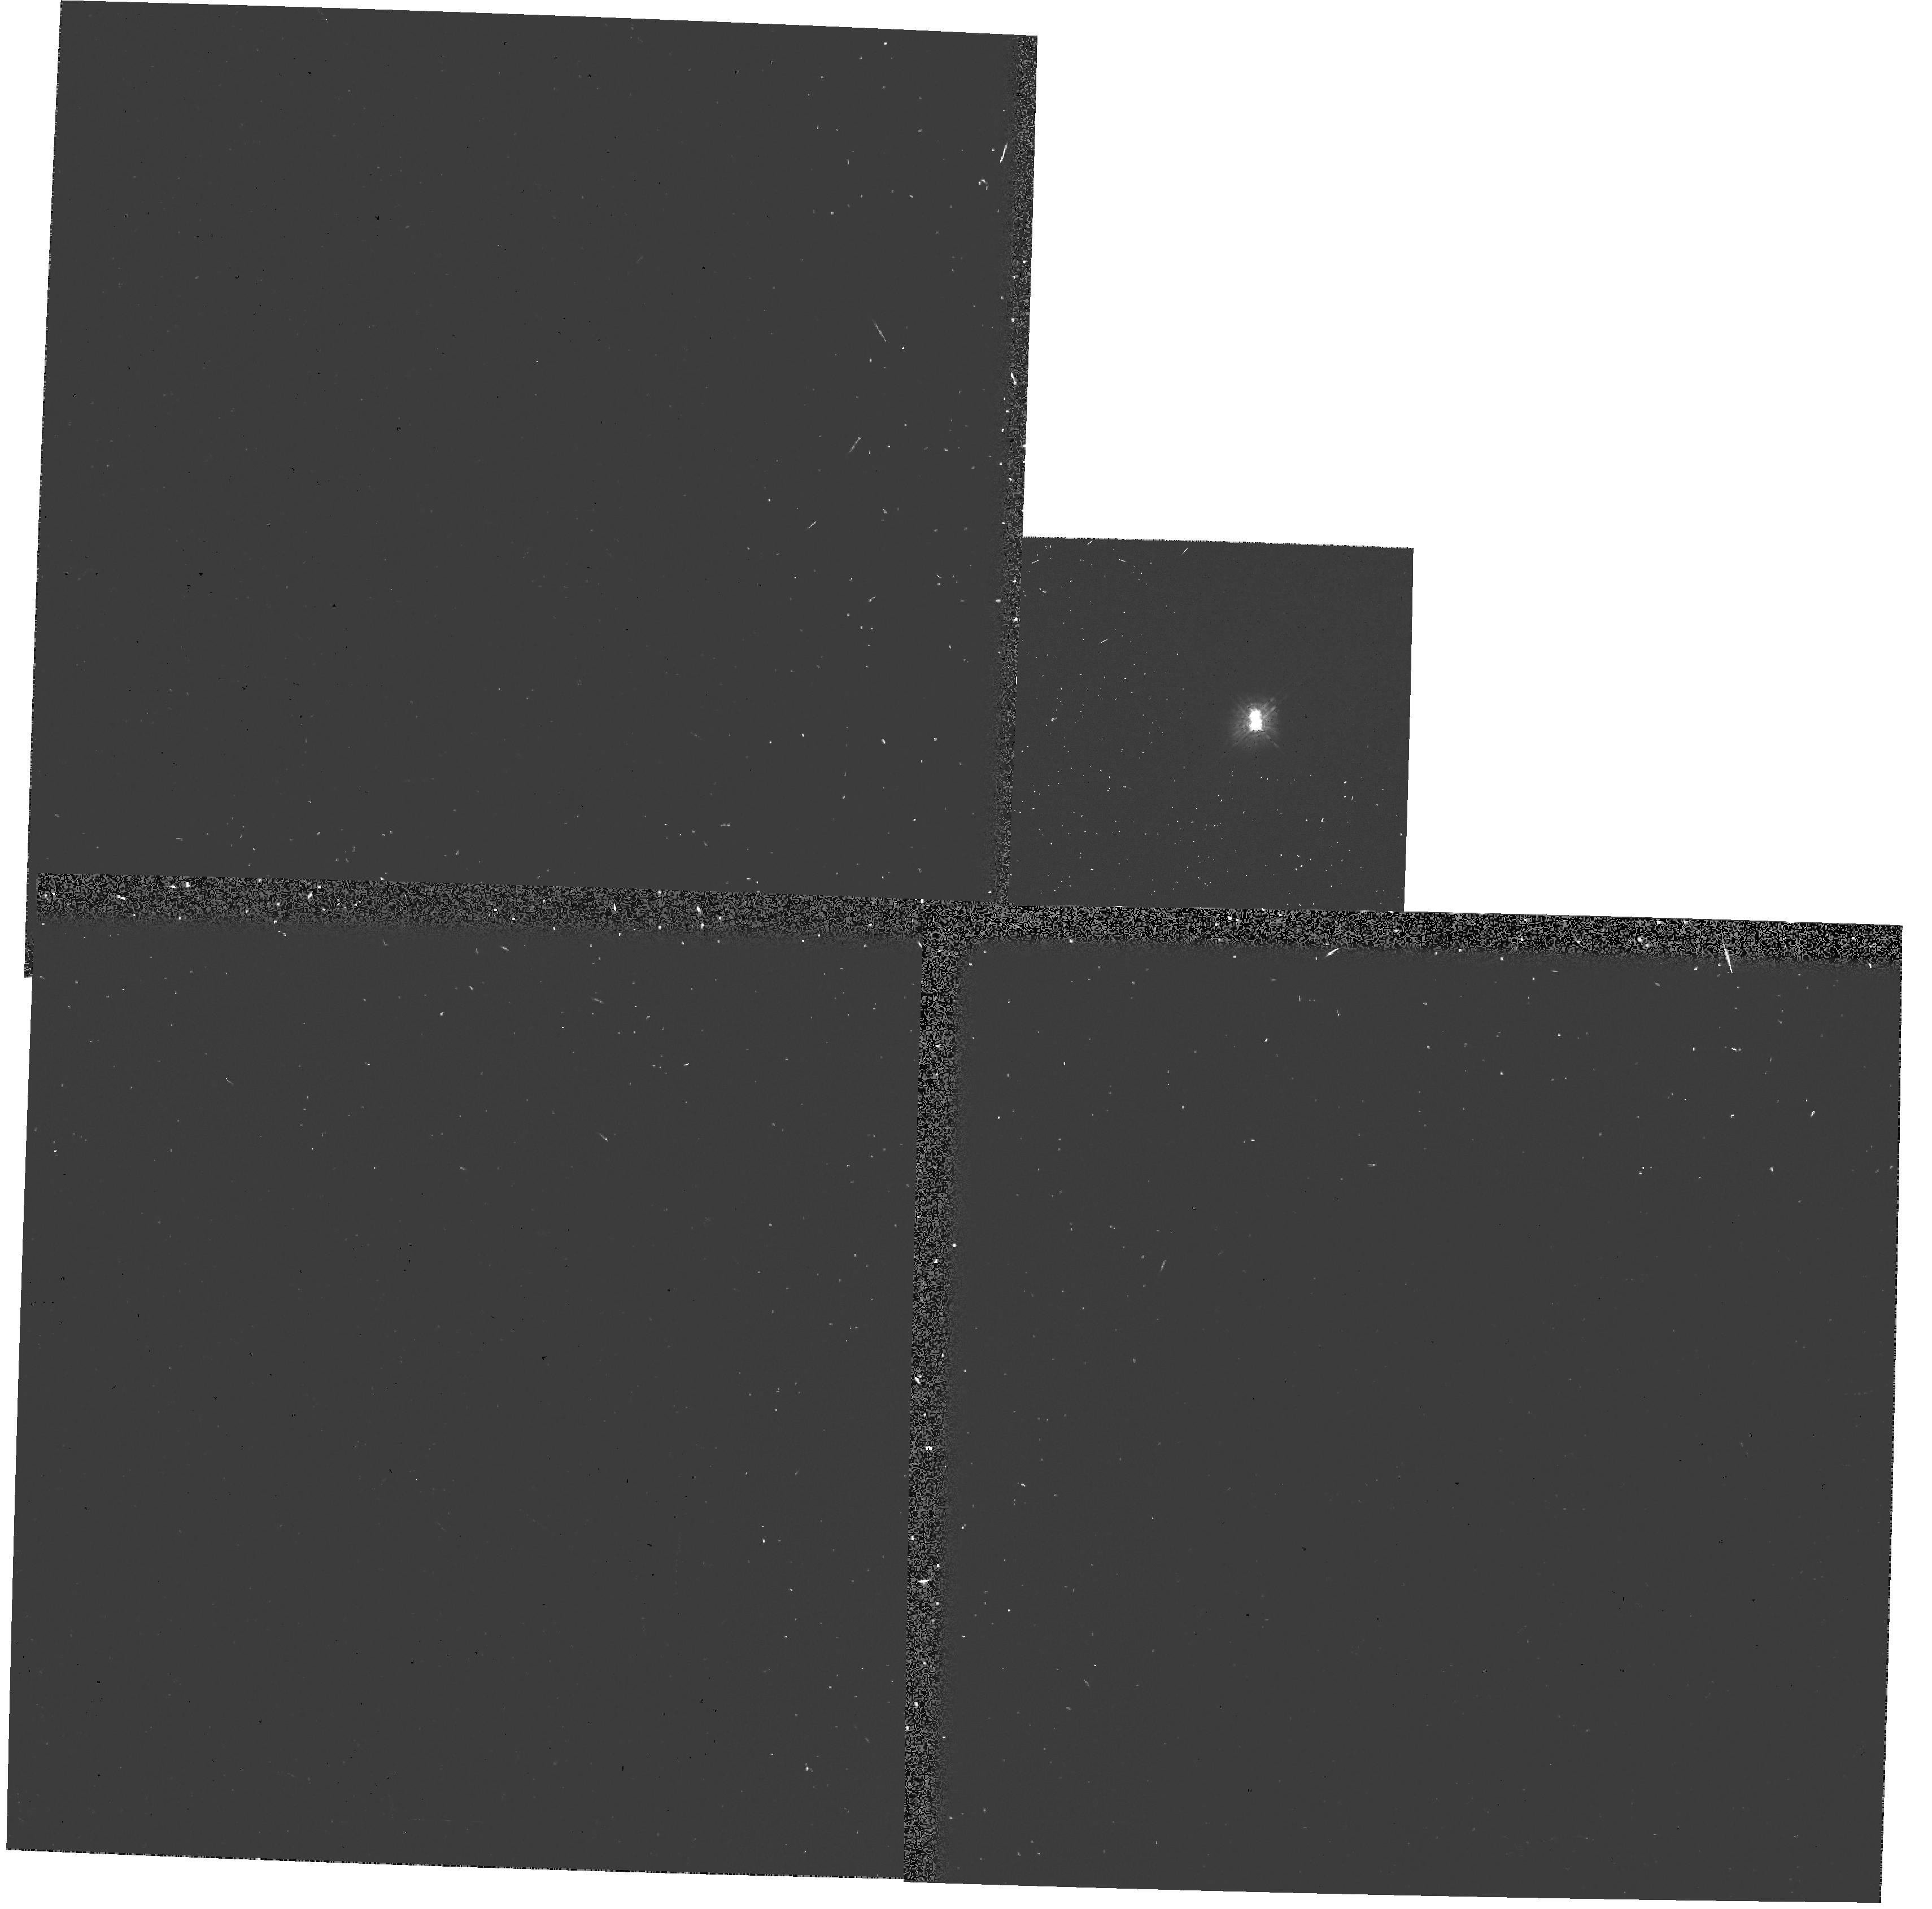
Target: HD98800. Instrument: WFPC2/PC. Filter: F439W-POLQ. Exposure: 7 min. Observation ID: hst_6062_04_wfpc2_pc_f439w-polq_u32104

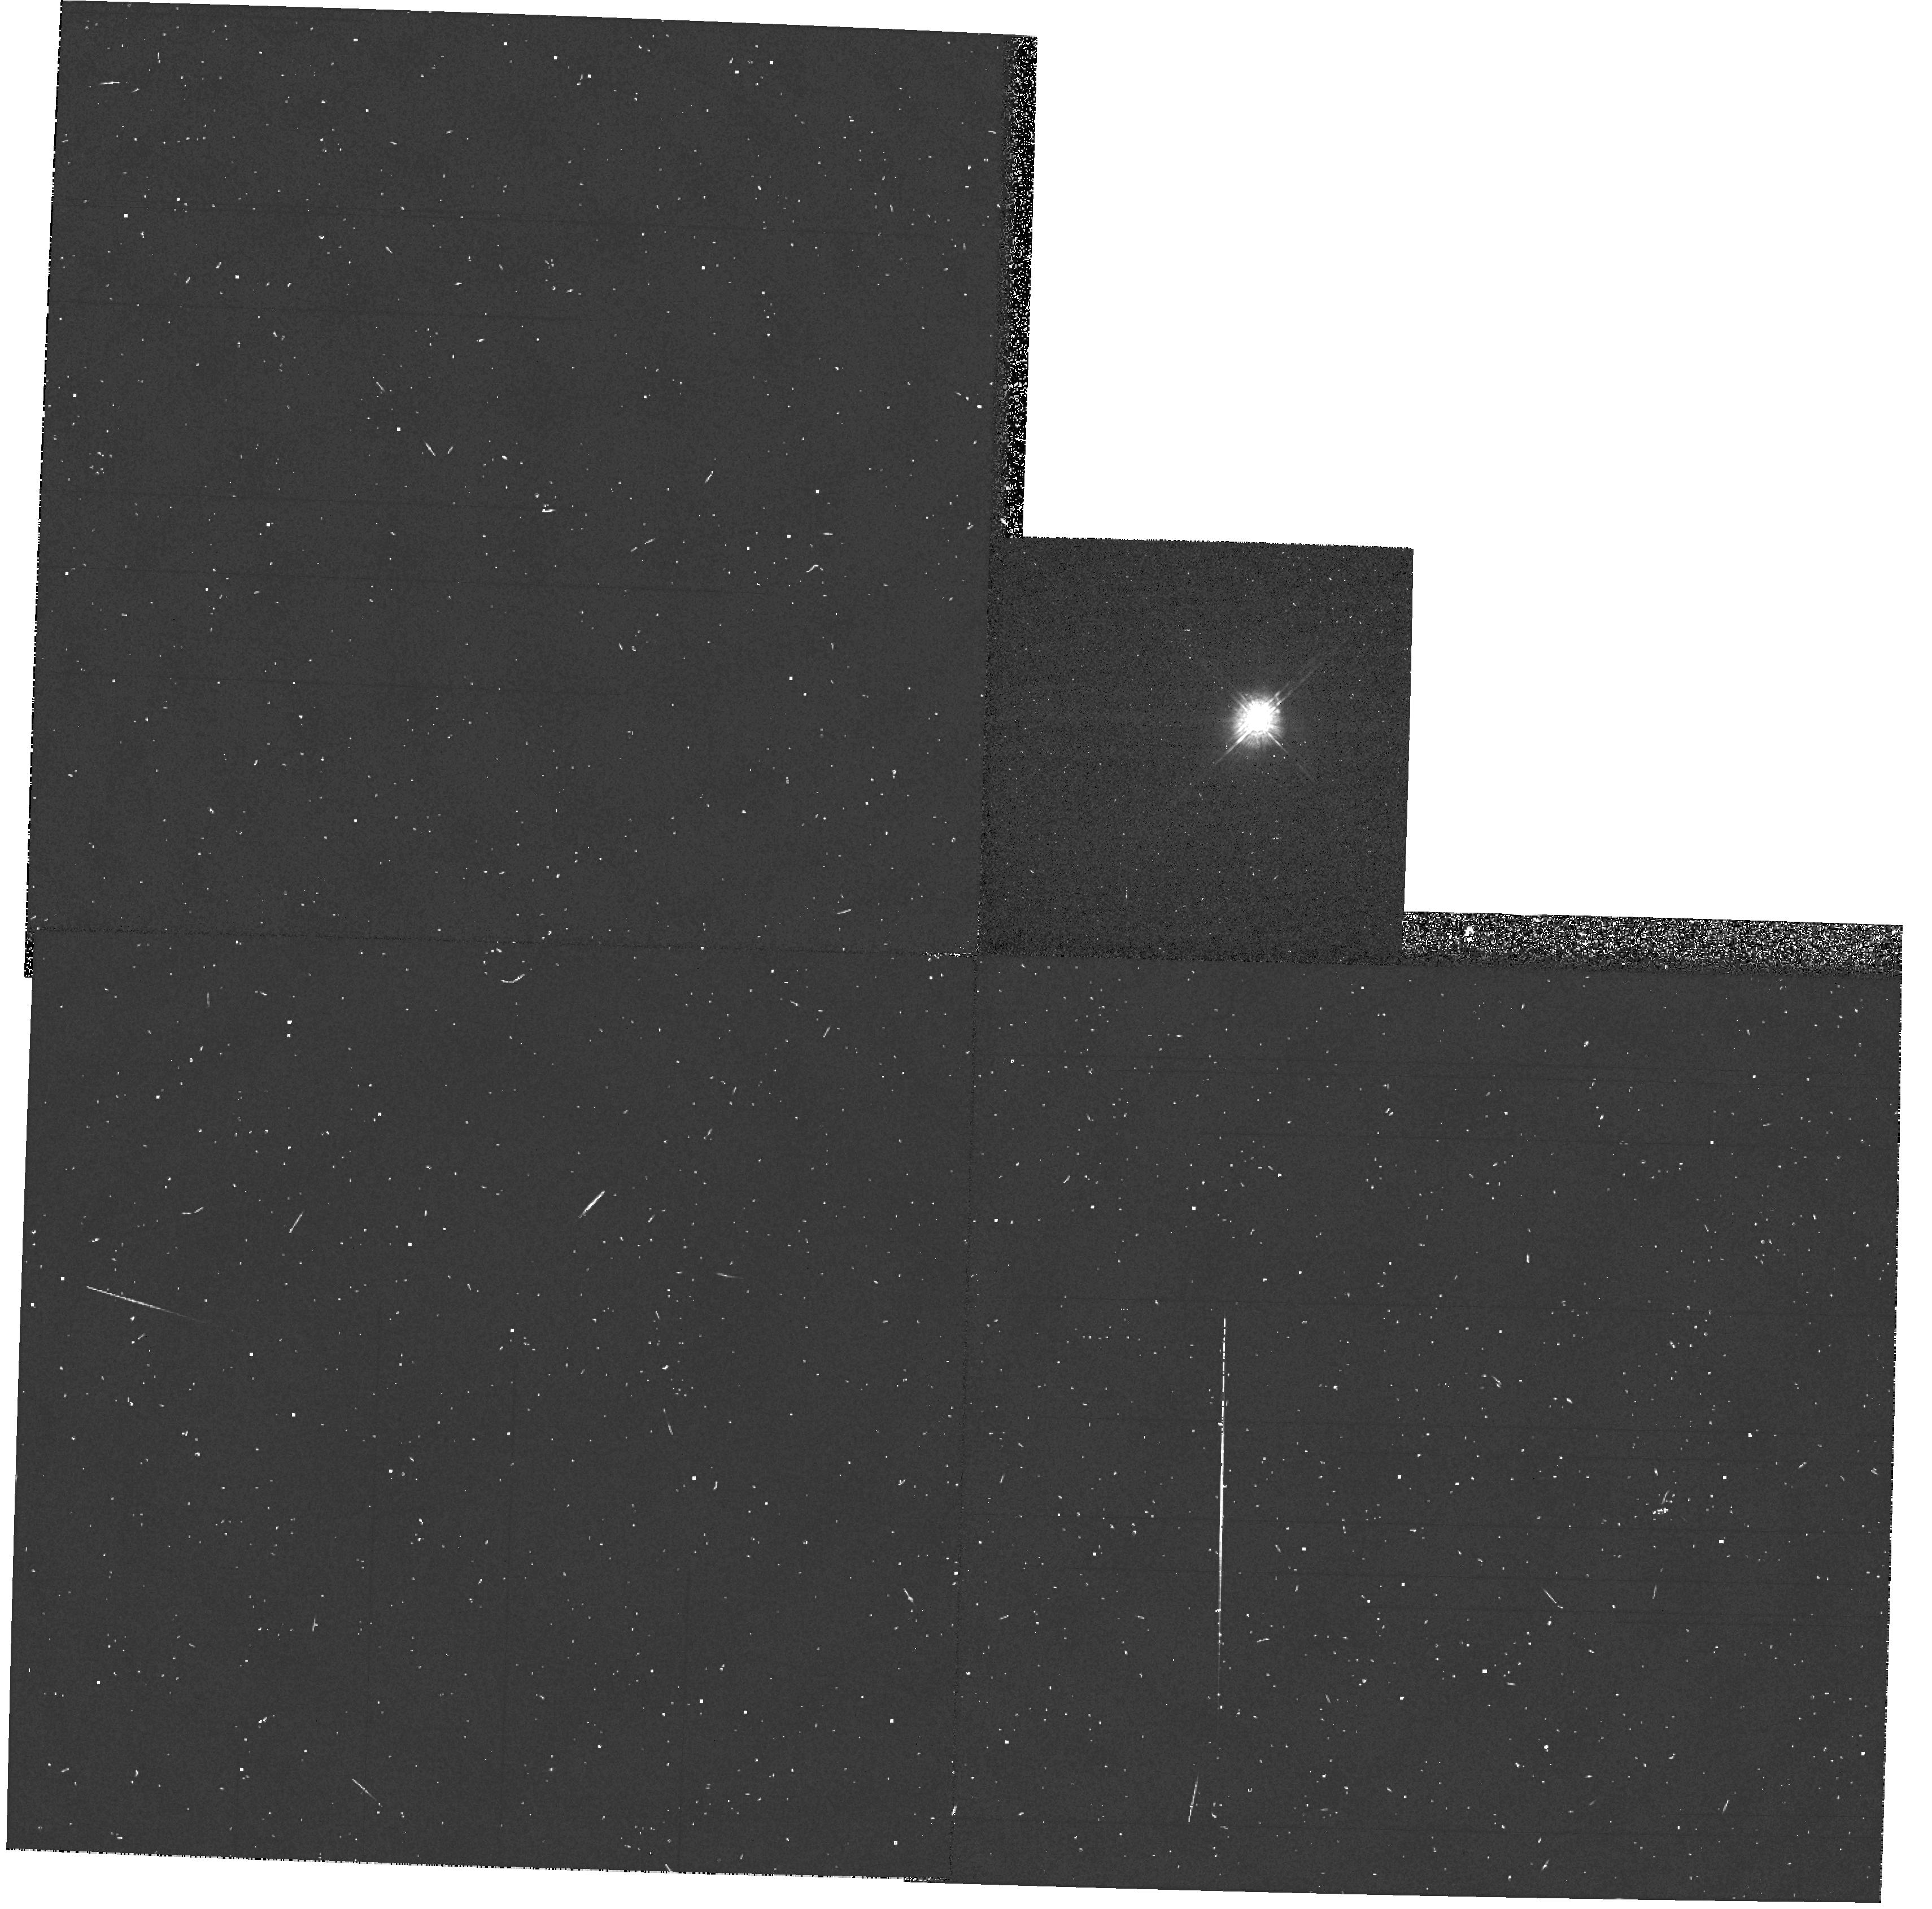
Target: HD98800. Instrument: WFPC2/PC. Filter: F439W. Exposure: 3 min. Observation ID: hst_6062_04_wfpc2_pc_f439w_u32104

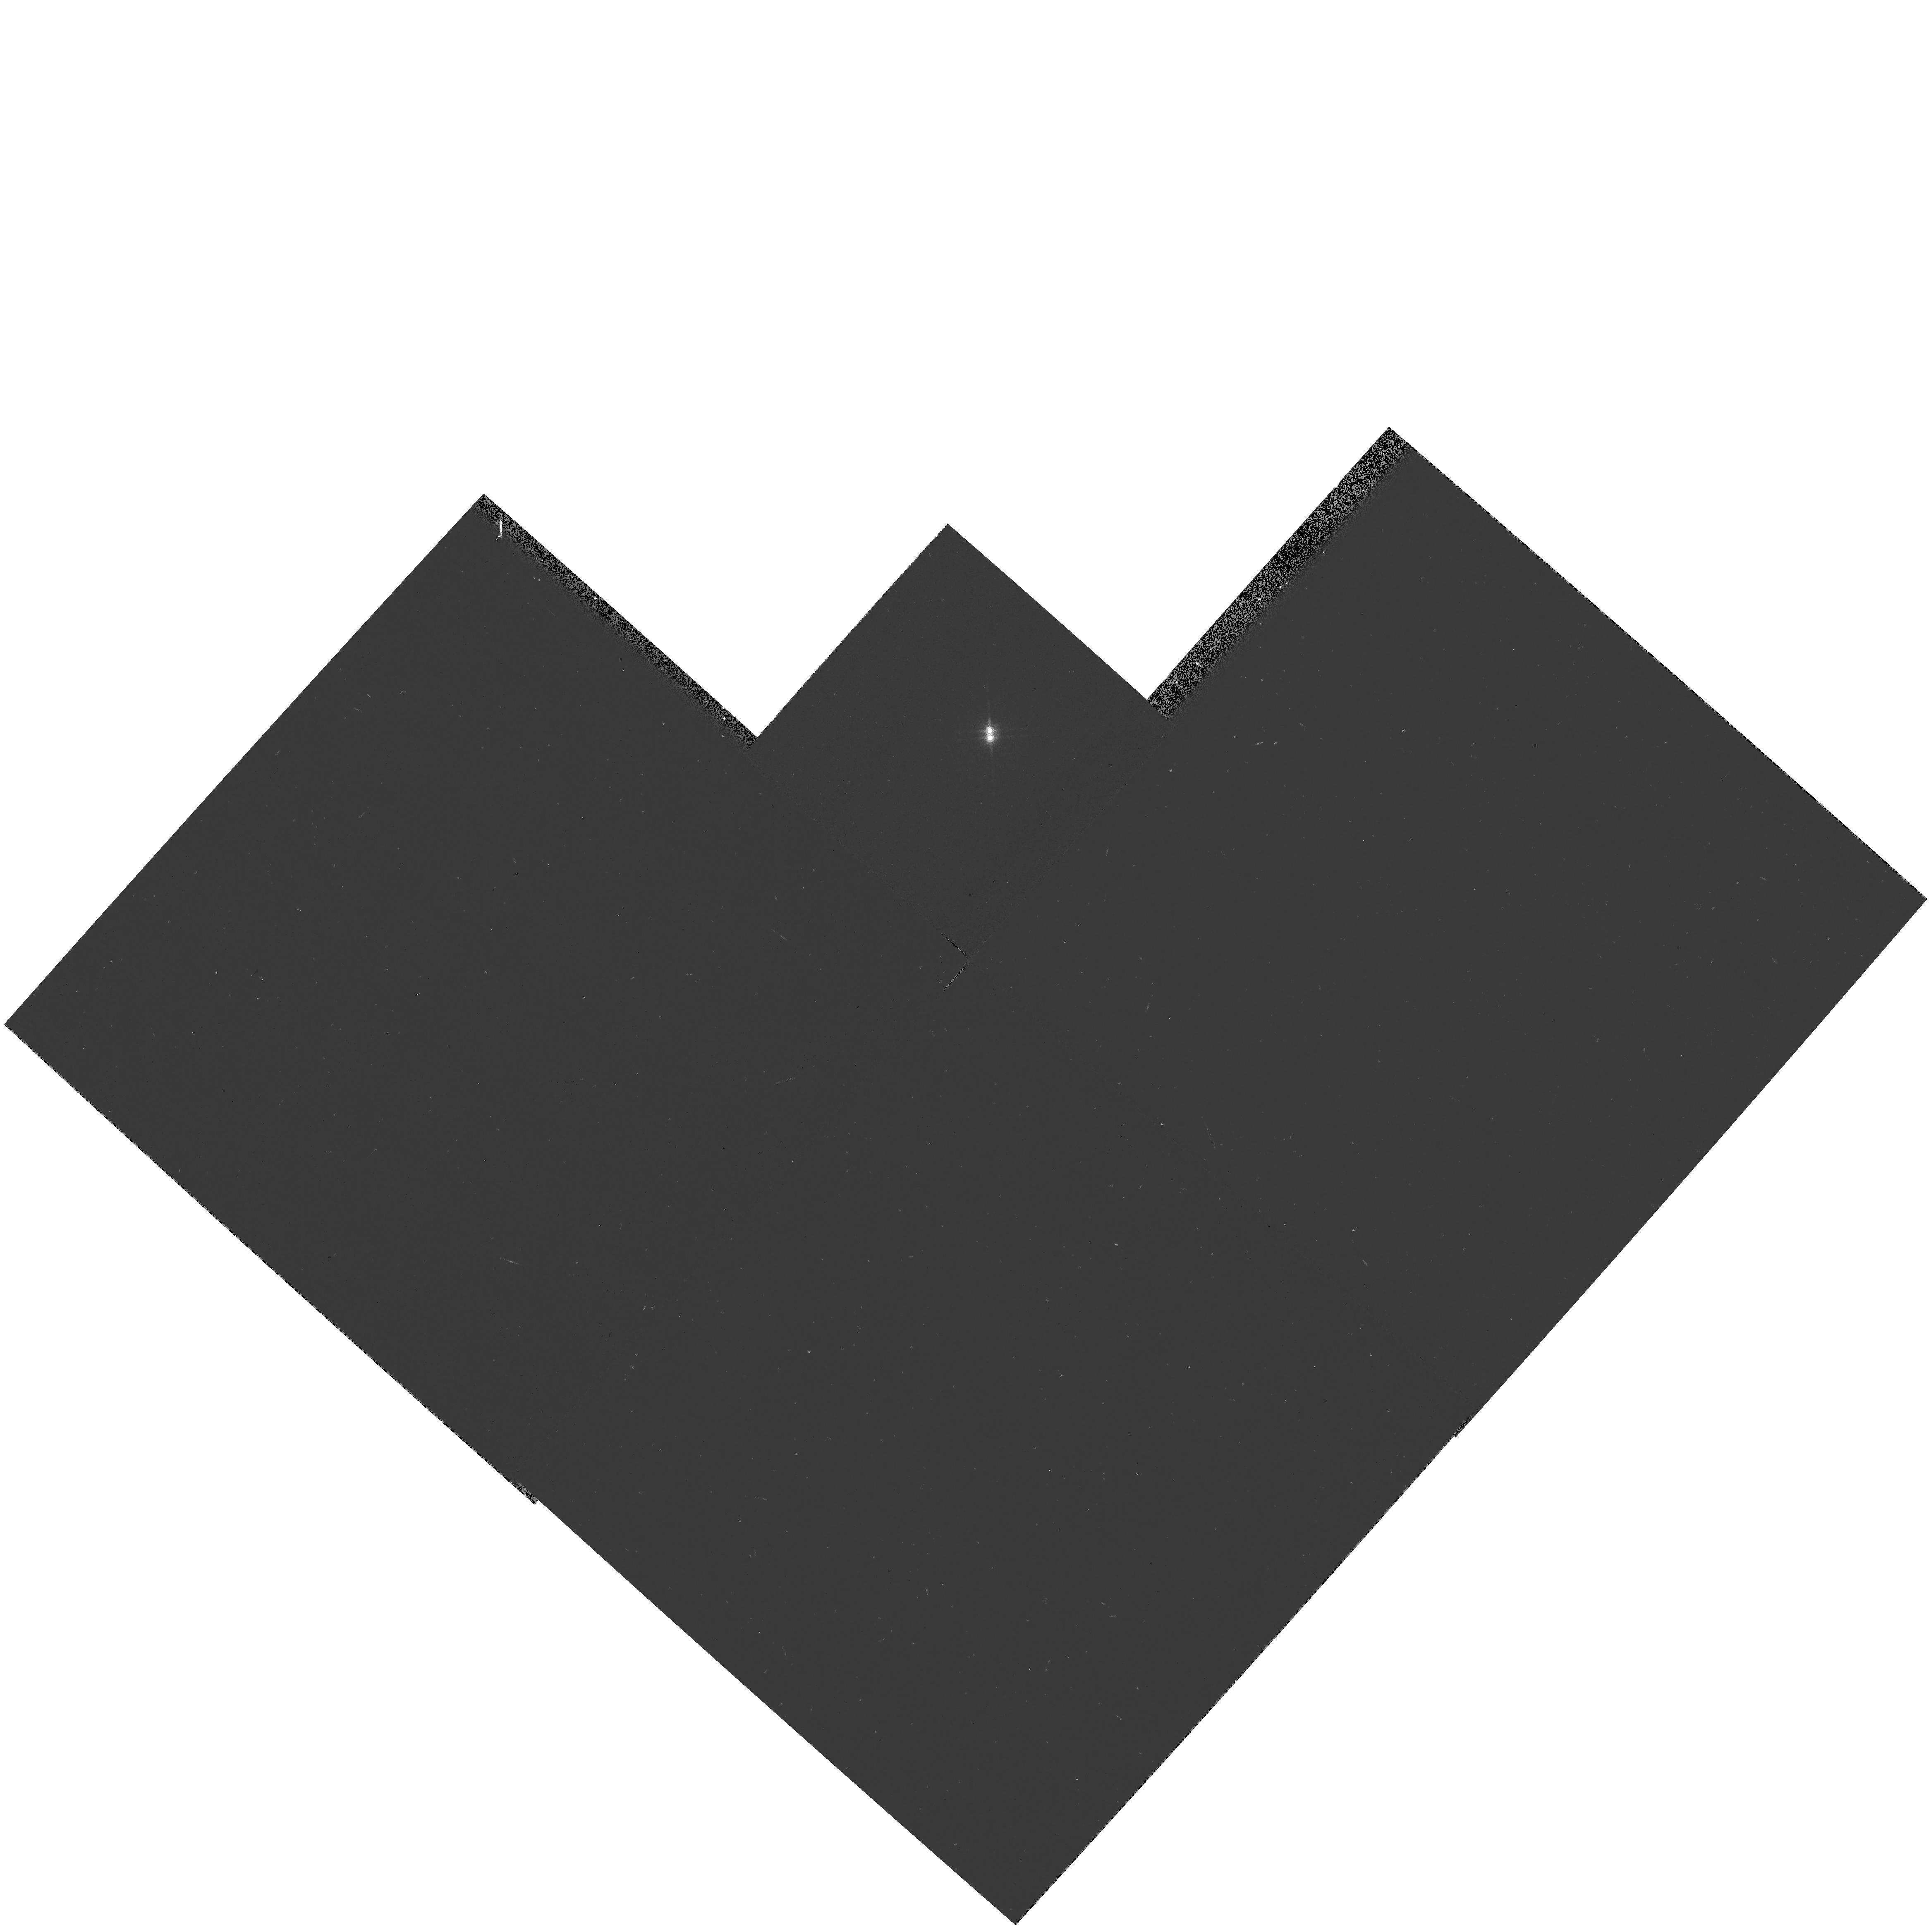
Target: HD98800. Instrument: WFPC2/PC. Filter: F953N. Exposure: 3 min. Observation ID: hst_6062_05_wfpc2_pc_f953n_u32105

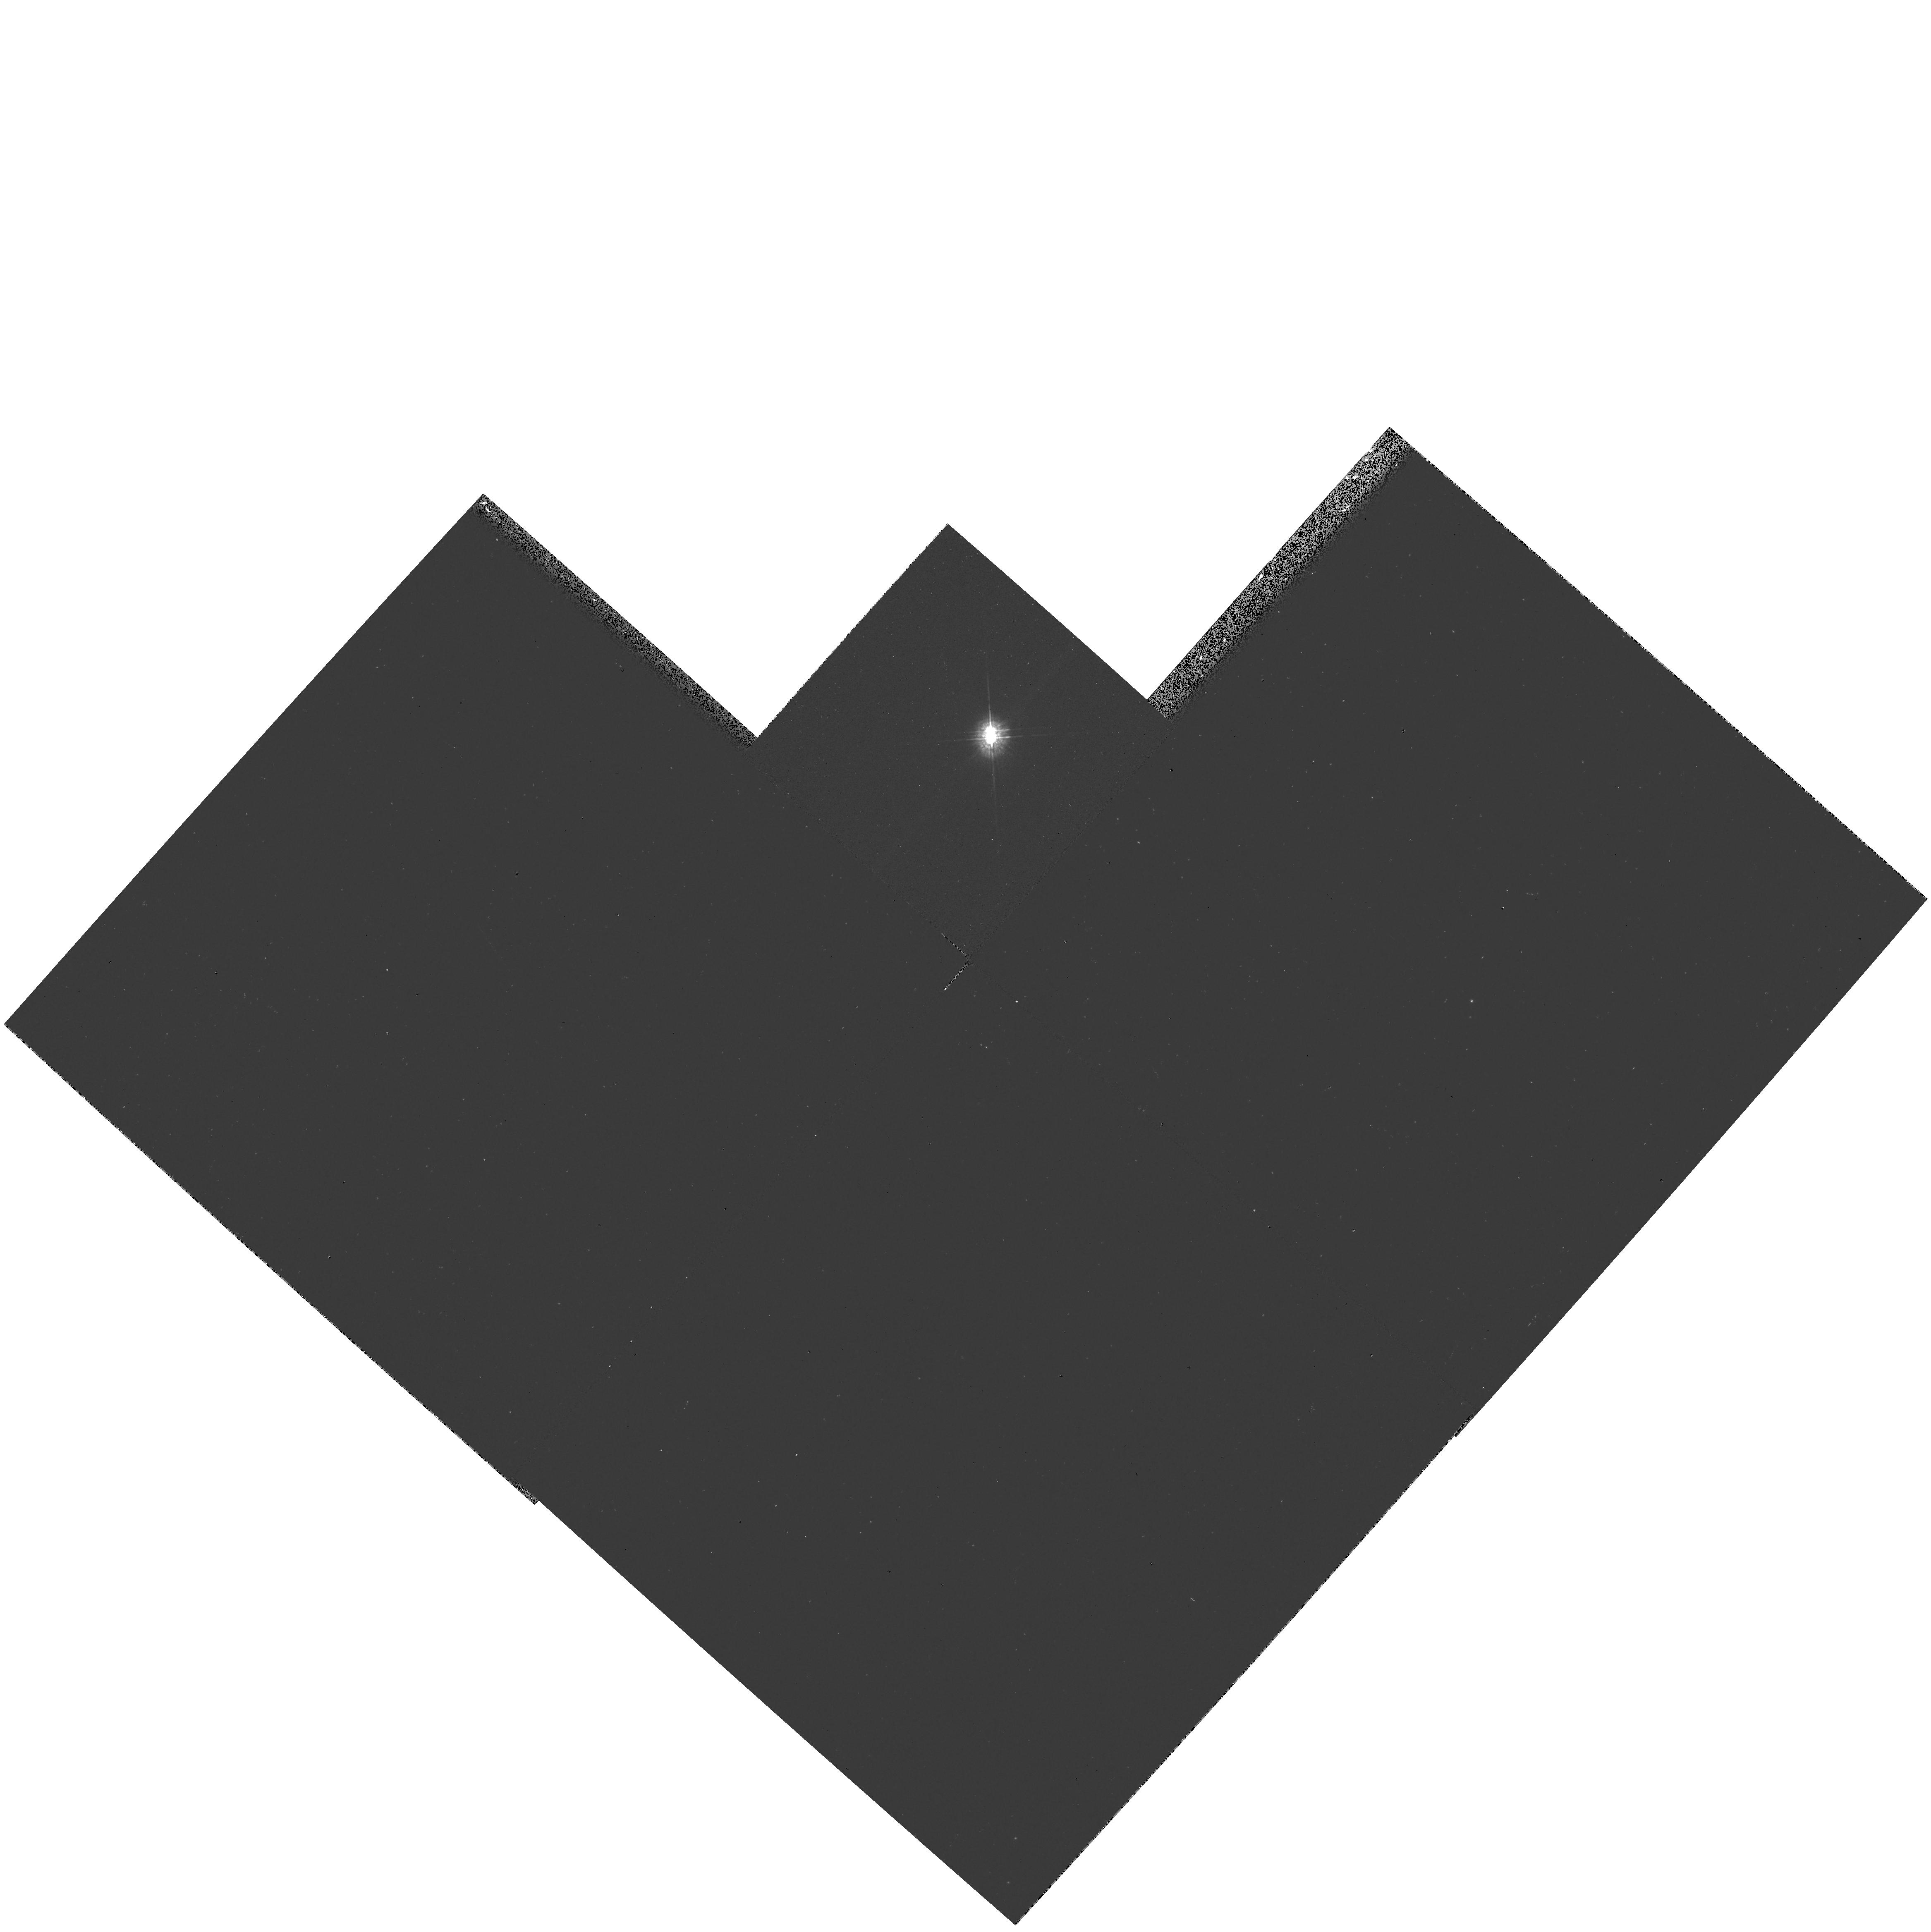
Target: HD98800. Instrument: WFPC2/PC. Filter: F439W. Exposure: 3 min. Observation ID: hst_6062_05_wfpc2_pc_f439w_u32105

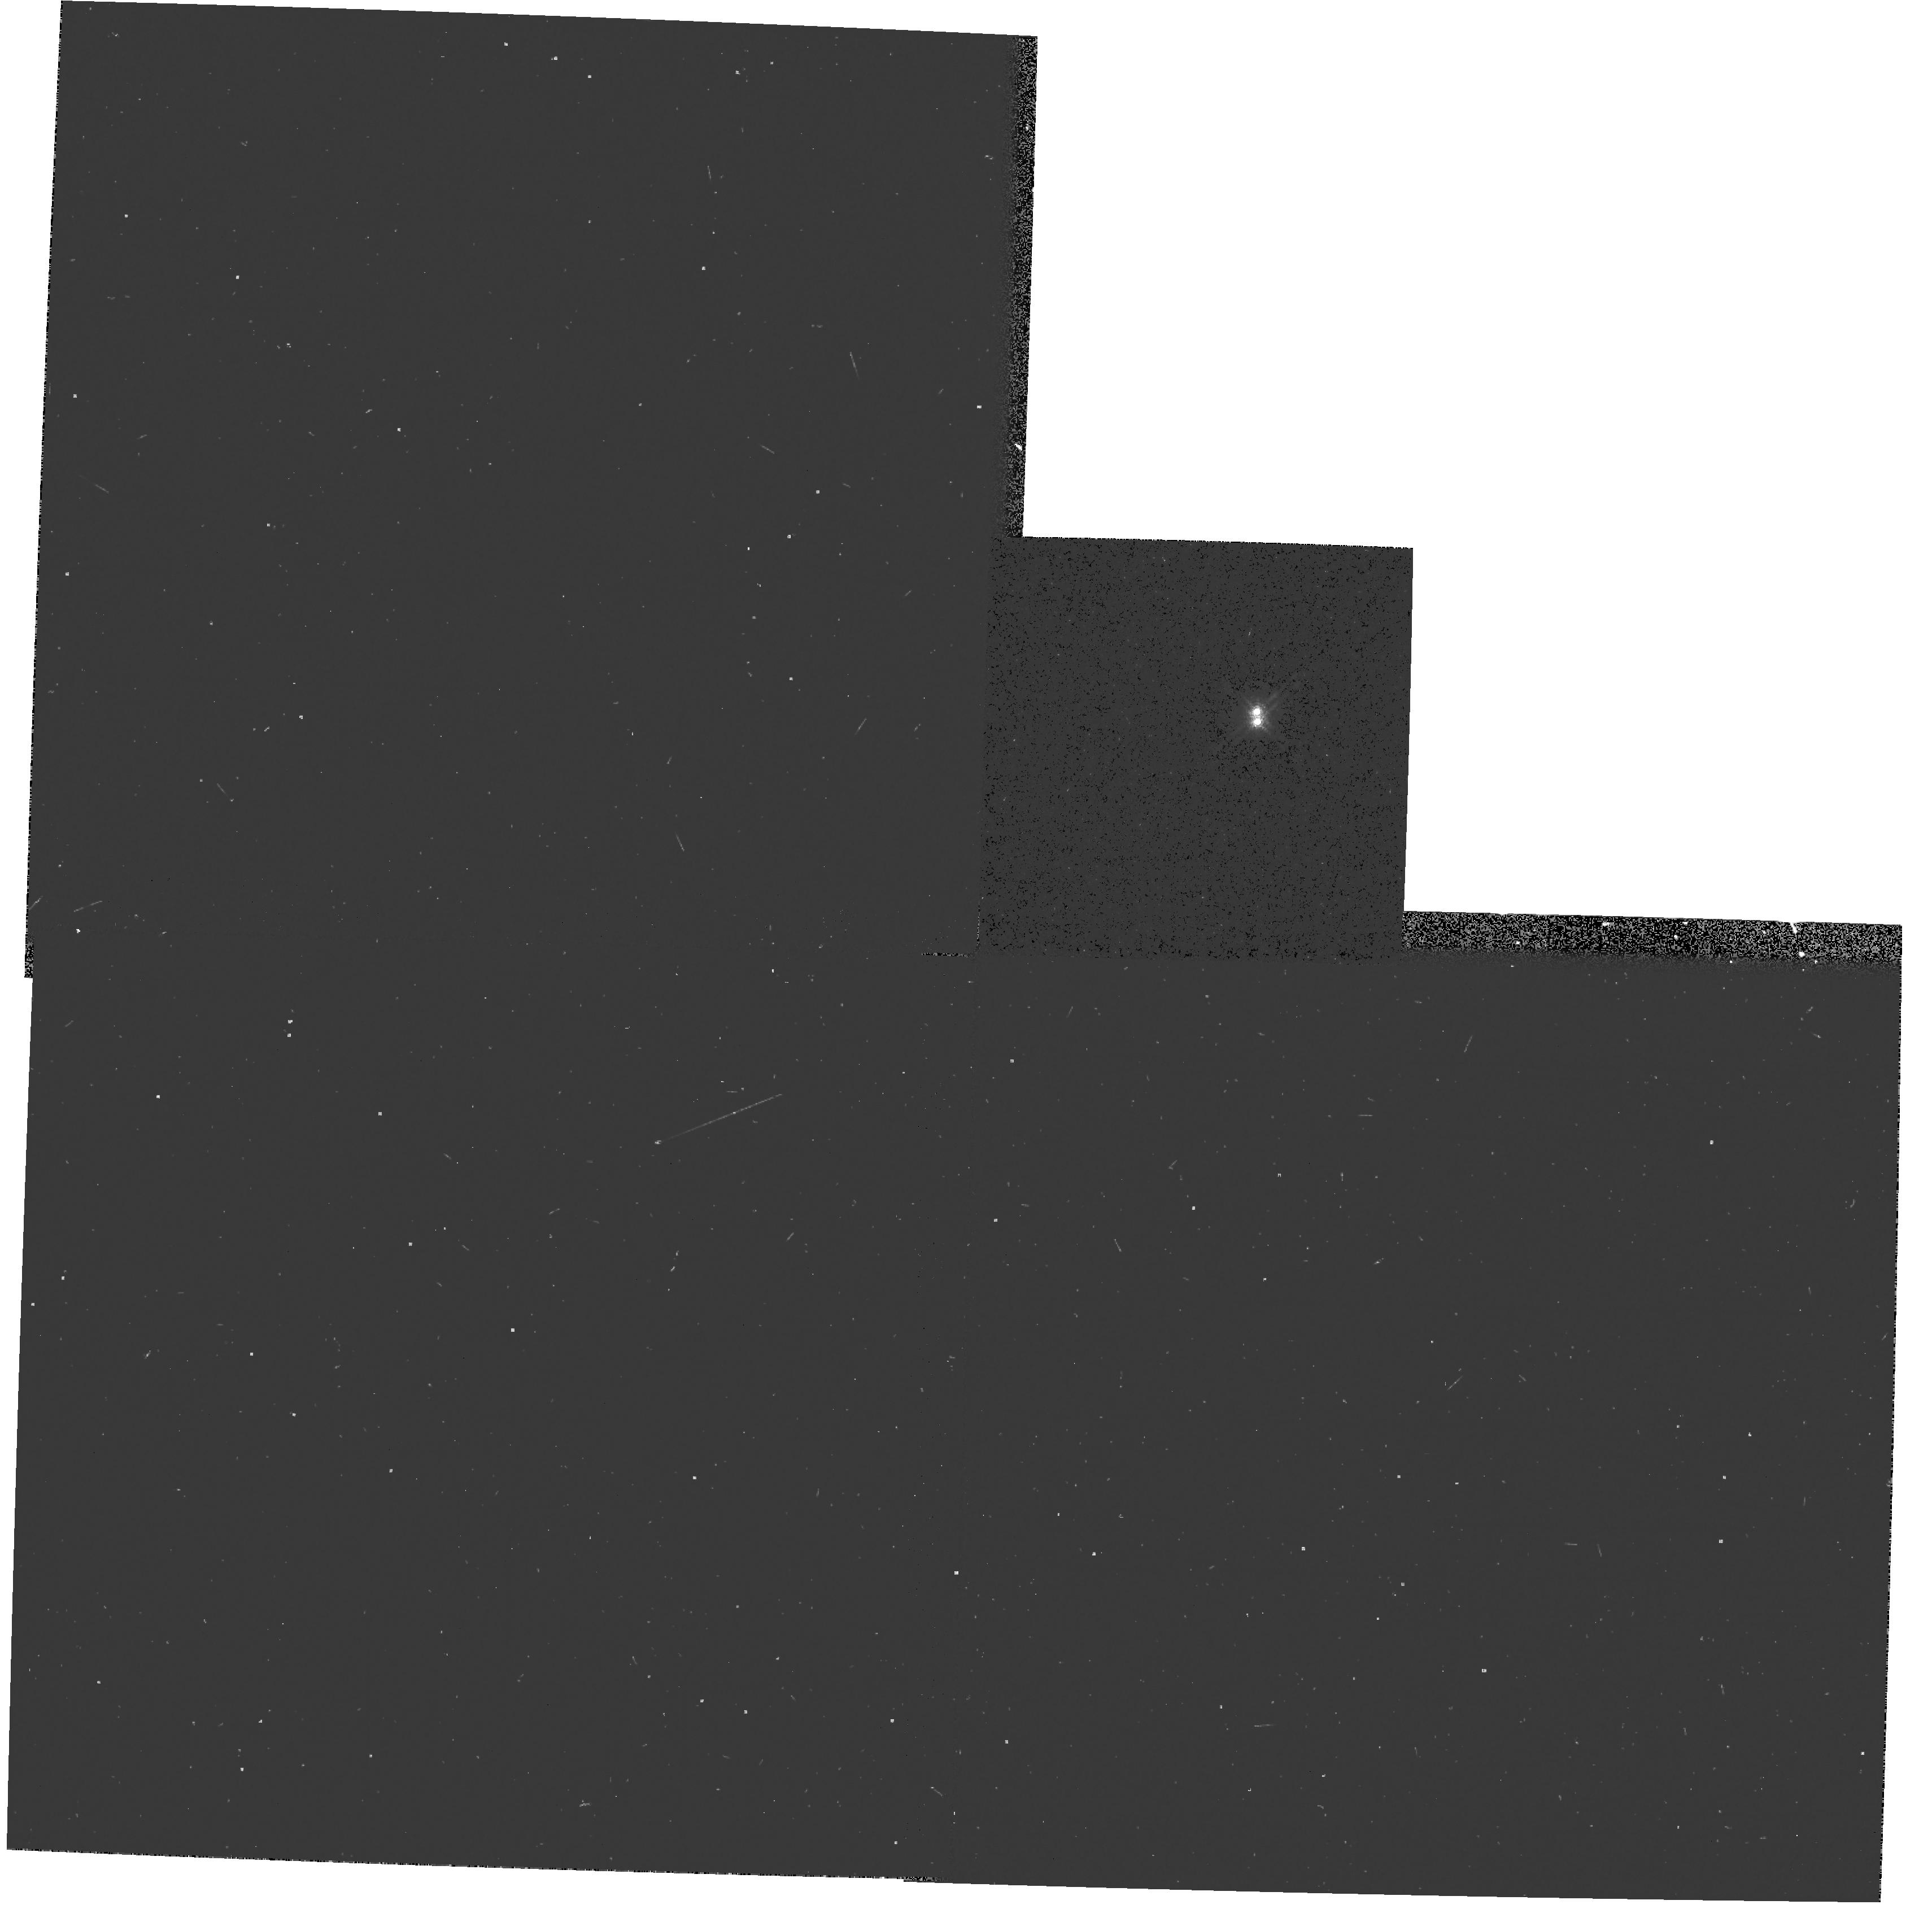
Target: HD98800. Instrument: WFPC2/PC. Filter: F953N. Exposure: 3 min. Observation ID: hst_6062_04_wfpc2_pc_f953n_u32104

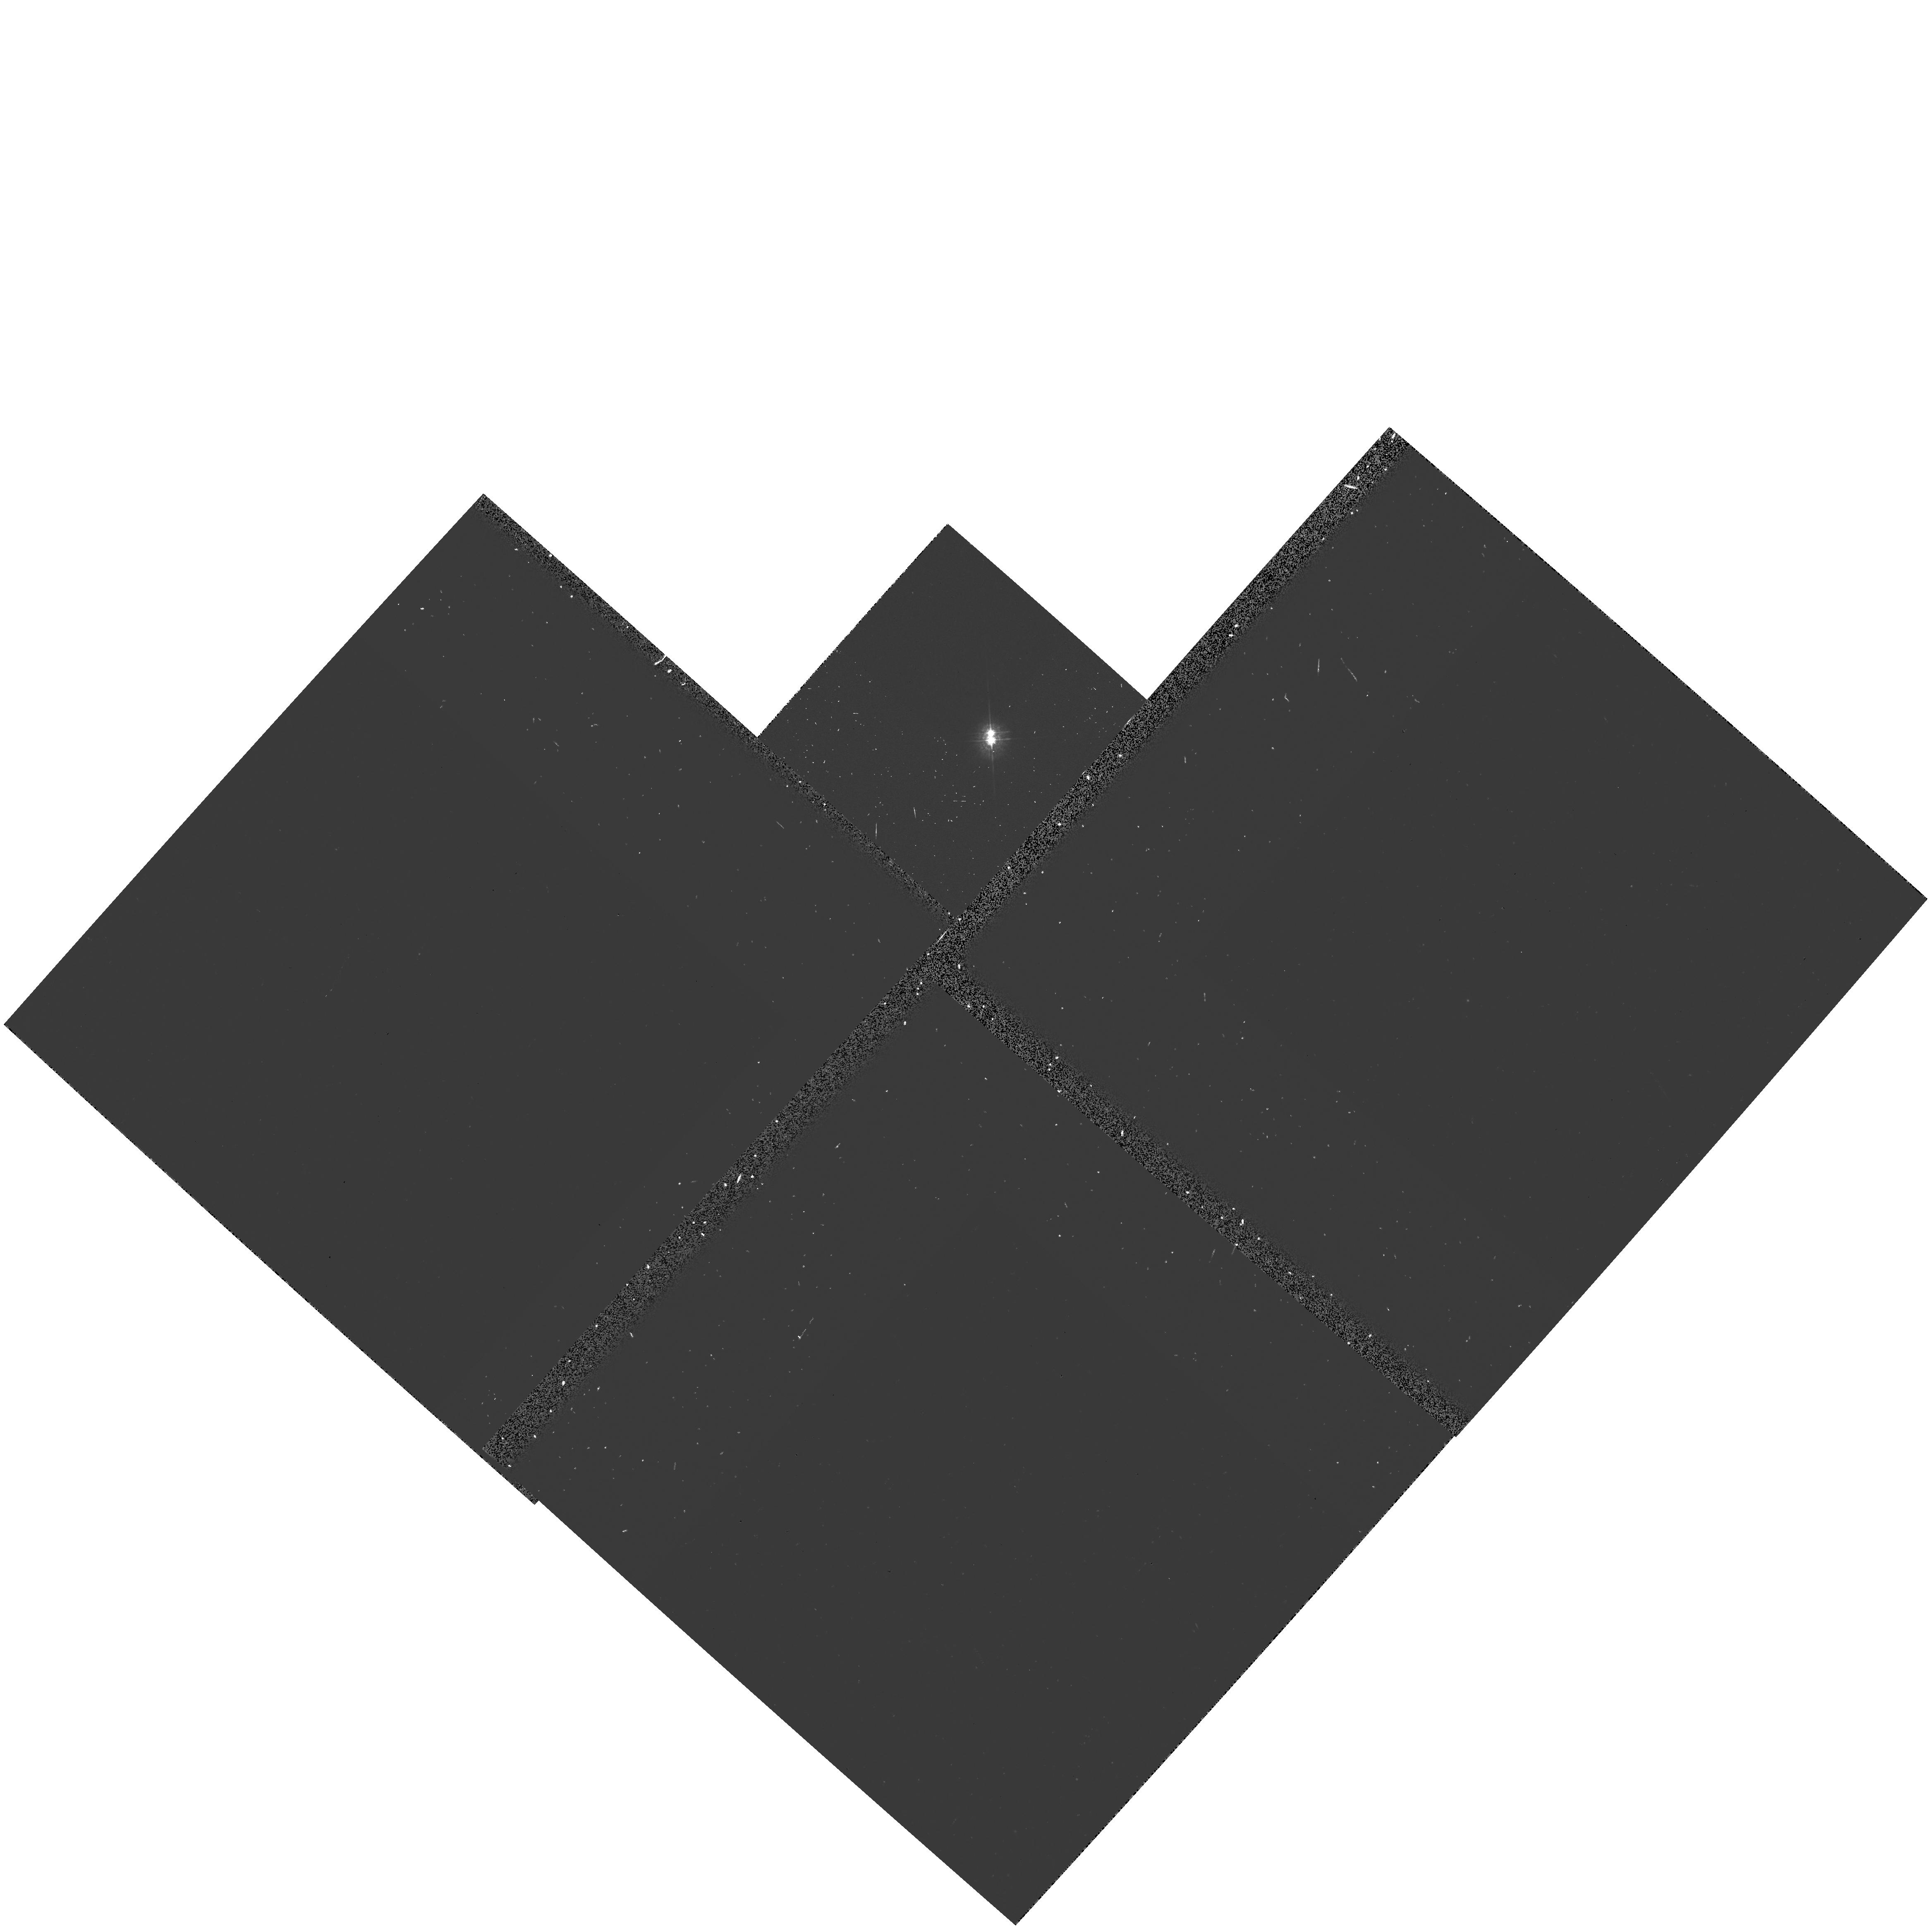
Target: HD98800. Instrument: WFPC2/PC. Filter: F439W-POLQ. Exposure: 7 min. Observation ID: hst_6062_05_wfpc2_pc_f439w-polq_u32105

HD 98800, AN EXTRAORDINARY K STAR (PI: Soderblom, David R.)

HD 98800 is a nearby K star (possibly a dwarf at about 12 pc or maybe a pre-main sequence star at 30 to 35 pc) that is extraordinary because at least 10\ reradiated in the infrared. Basic geometry tells us that that material must form a very thick disk, yet such disks collapse very quickly. How then is the disk's thickness maintained? What kind of star is HD 98800? More precisely, what kind of stars are HD 98800, for there are, in fact, two visible objects, and each of these is a spectroscopic binary. How did this system, which is probably very young, come to be in the immediate solar neighborhood? This proposal seeks HST observations to address the fundamental questions about disk formation, maintenance, and dynamics that the infrared observations of HD 98800 raise. The FGSs will be used to determine parallaxes for both objects. That will unambiguously confirm or deny that the two visible objects are physically related and will provide luminosities for both of them, thereby establishing evolutionary status. The GHRS will be used to obtain spectra of both visible objects to gain supporting evidence for their physical association by looking at the strength of Mg\ ii\ 2800 Angstrom\ emission. Finally, WFPC2 will be used to attempt to directly image the disk itself.